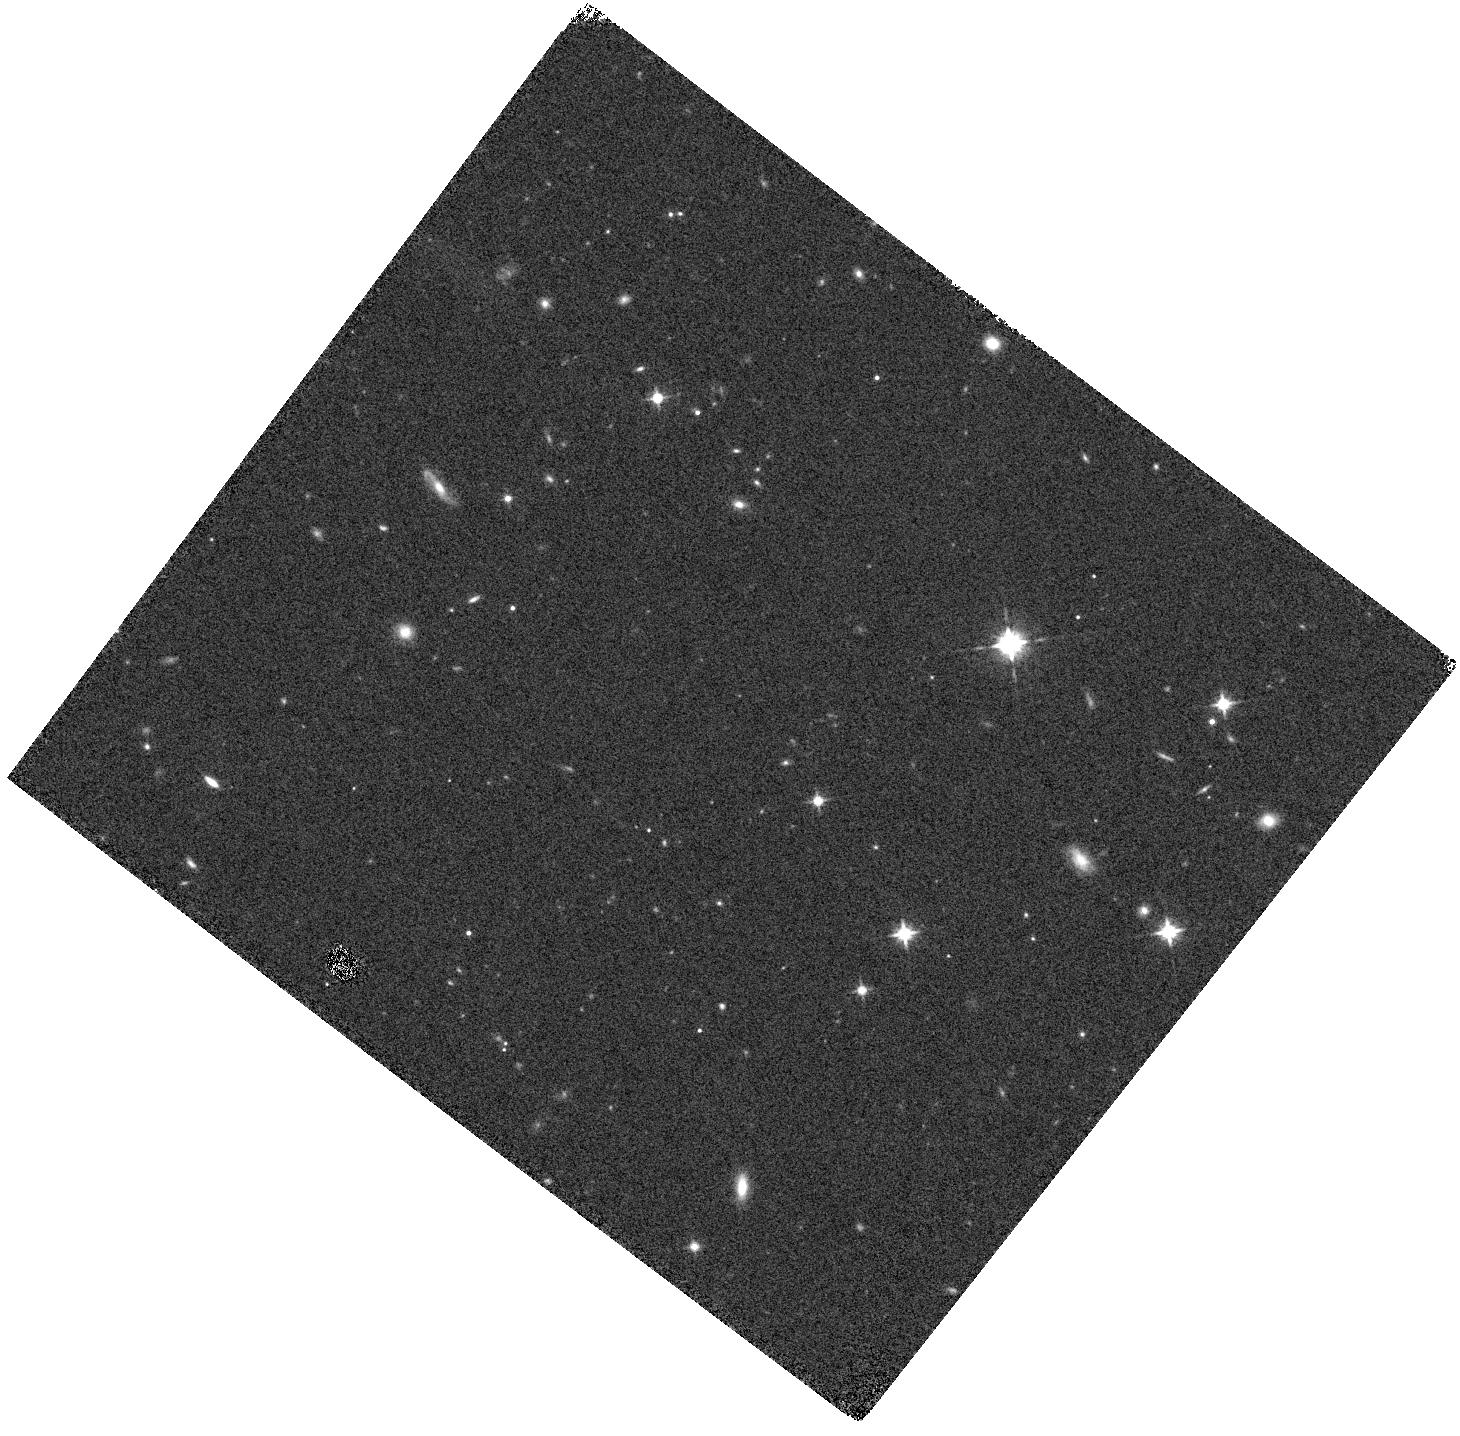
Target: UVISTA-Y-6. Instrument: WFC3/IR. Filter: F125W. Exposure: 8 min. Observation ID: hst_14895_03_wfc3_ir_f125w_iddu03

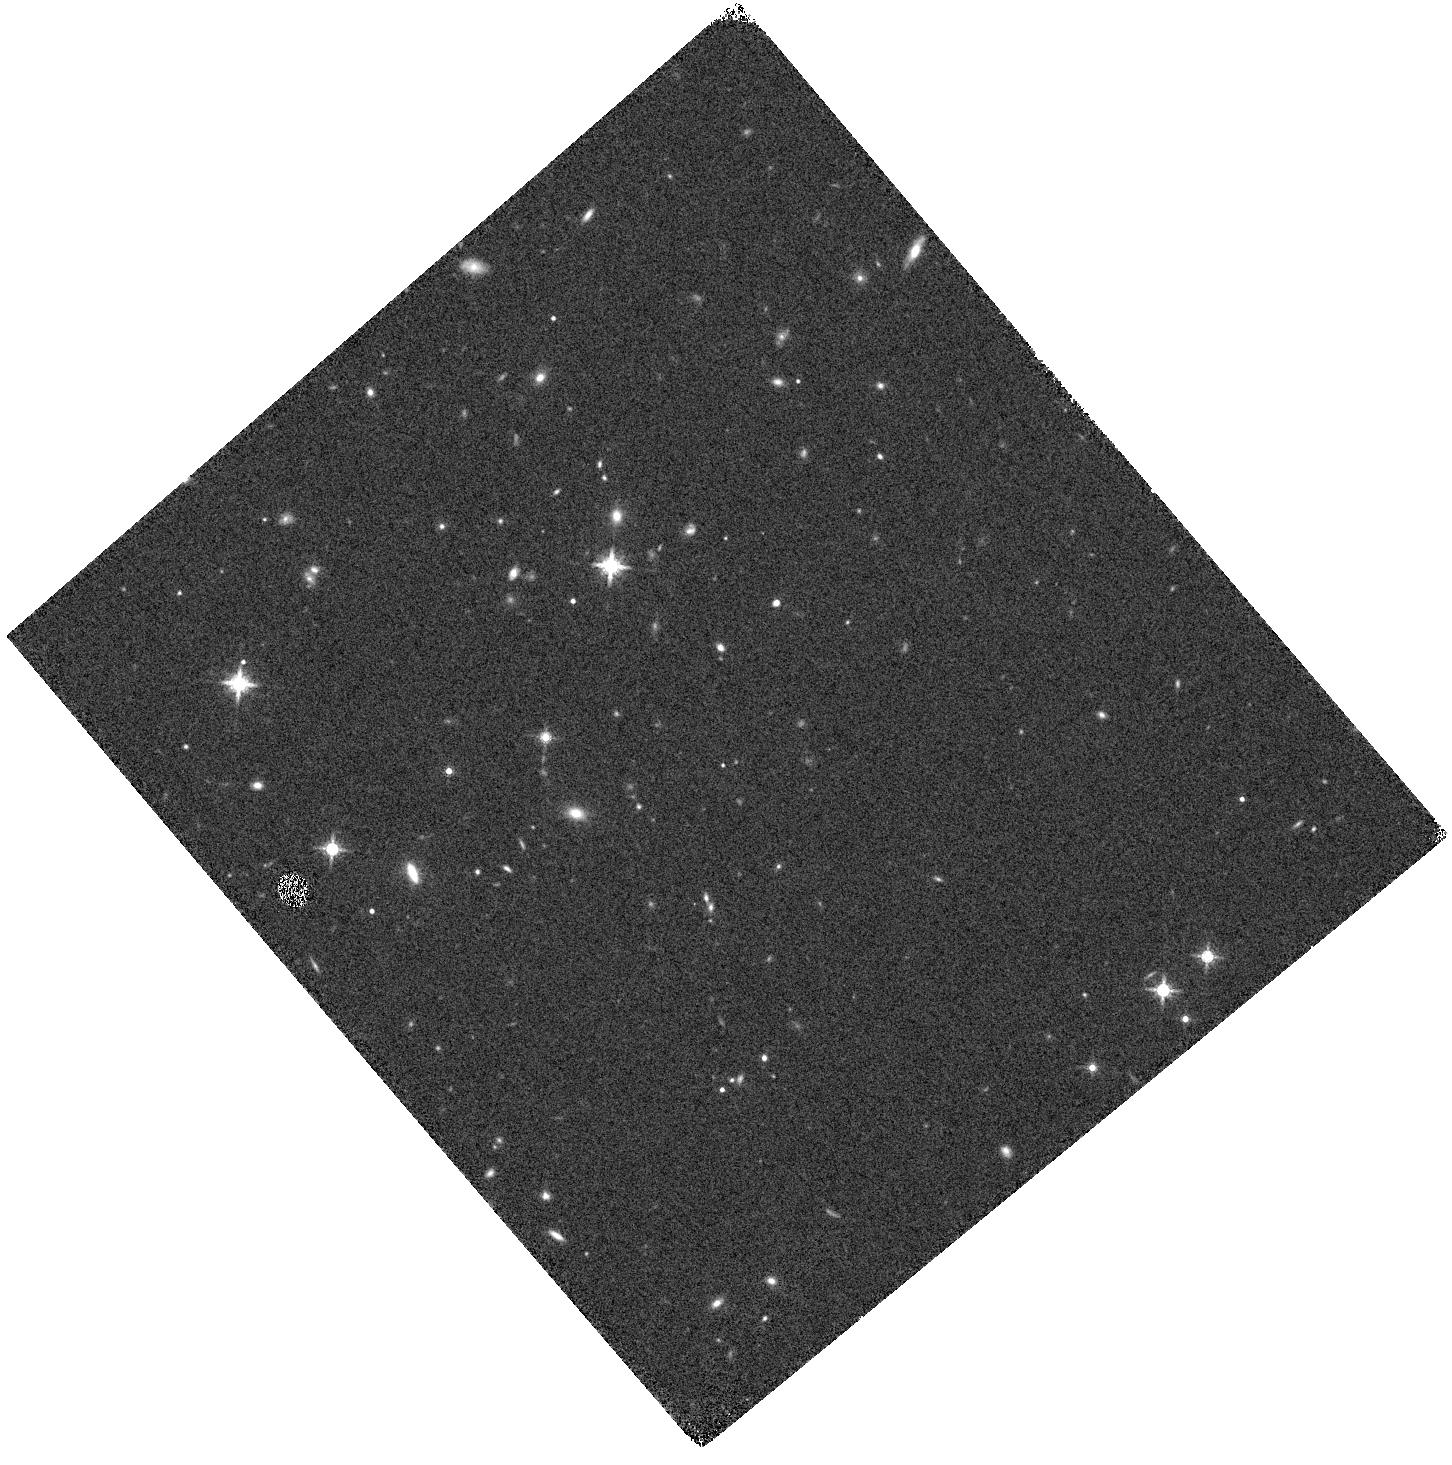
Target: UVISTA-J-1. Instrument: WFC3/IR. Filter: F160W. Exposure: 7 min. Observation ID: hst_14895_04_wfc3_ir_f160w_iddu04

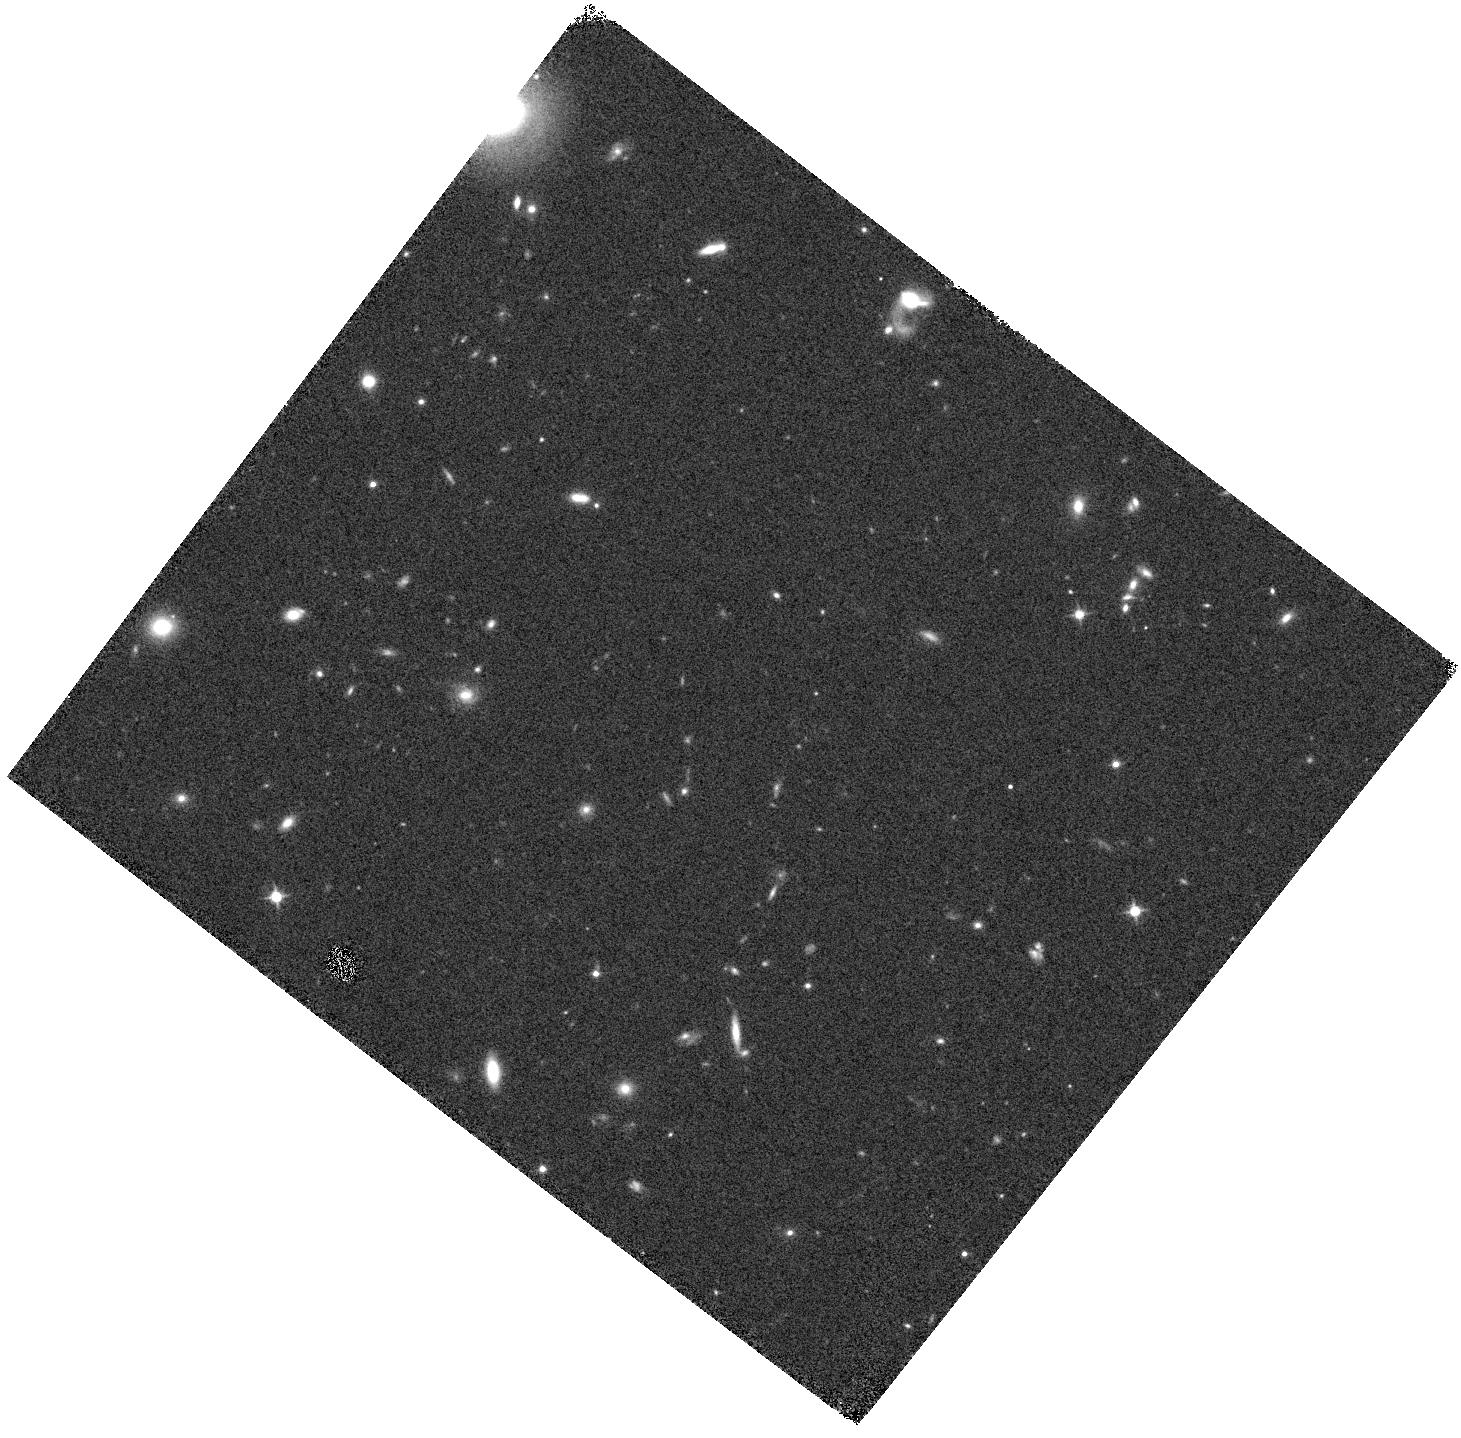
Target: UVISTA-Y-1. Instrument: WFC3/IR. Filter: F125W. Exposure: 8 min. Observation ID: hst_14895_01_wfc3_ir_f125w_iddu01

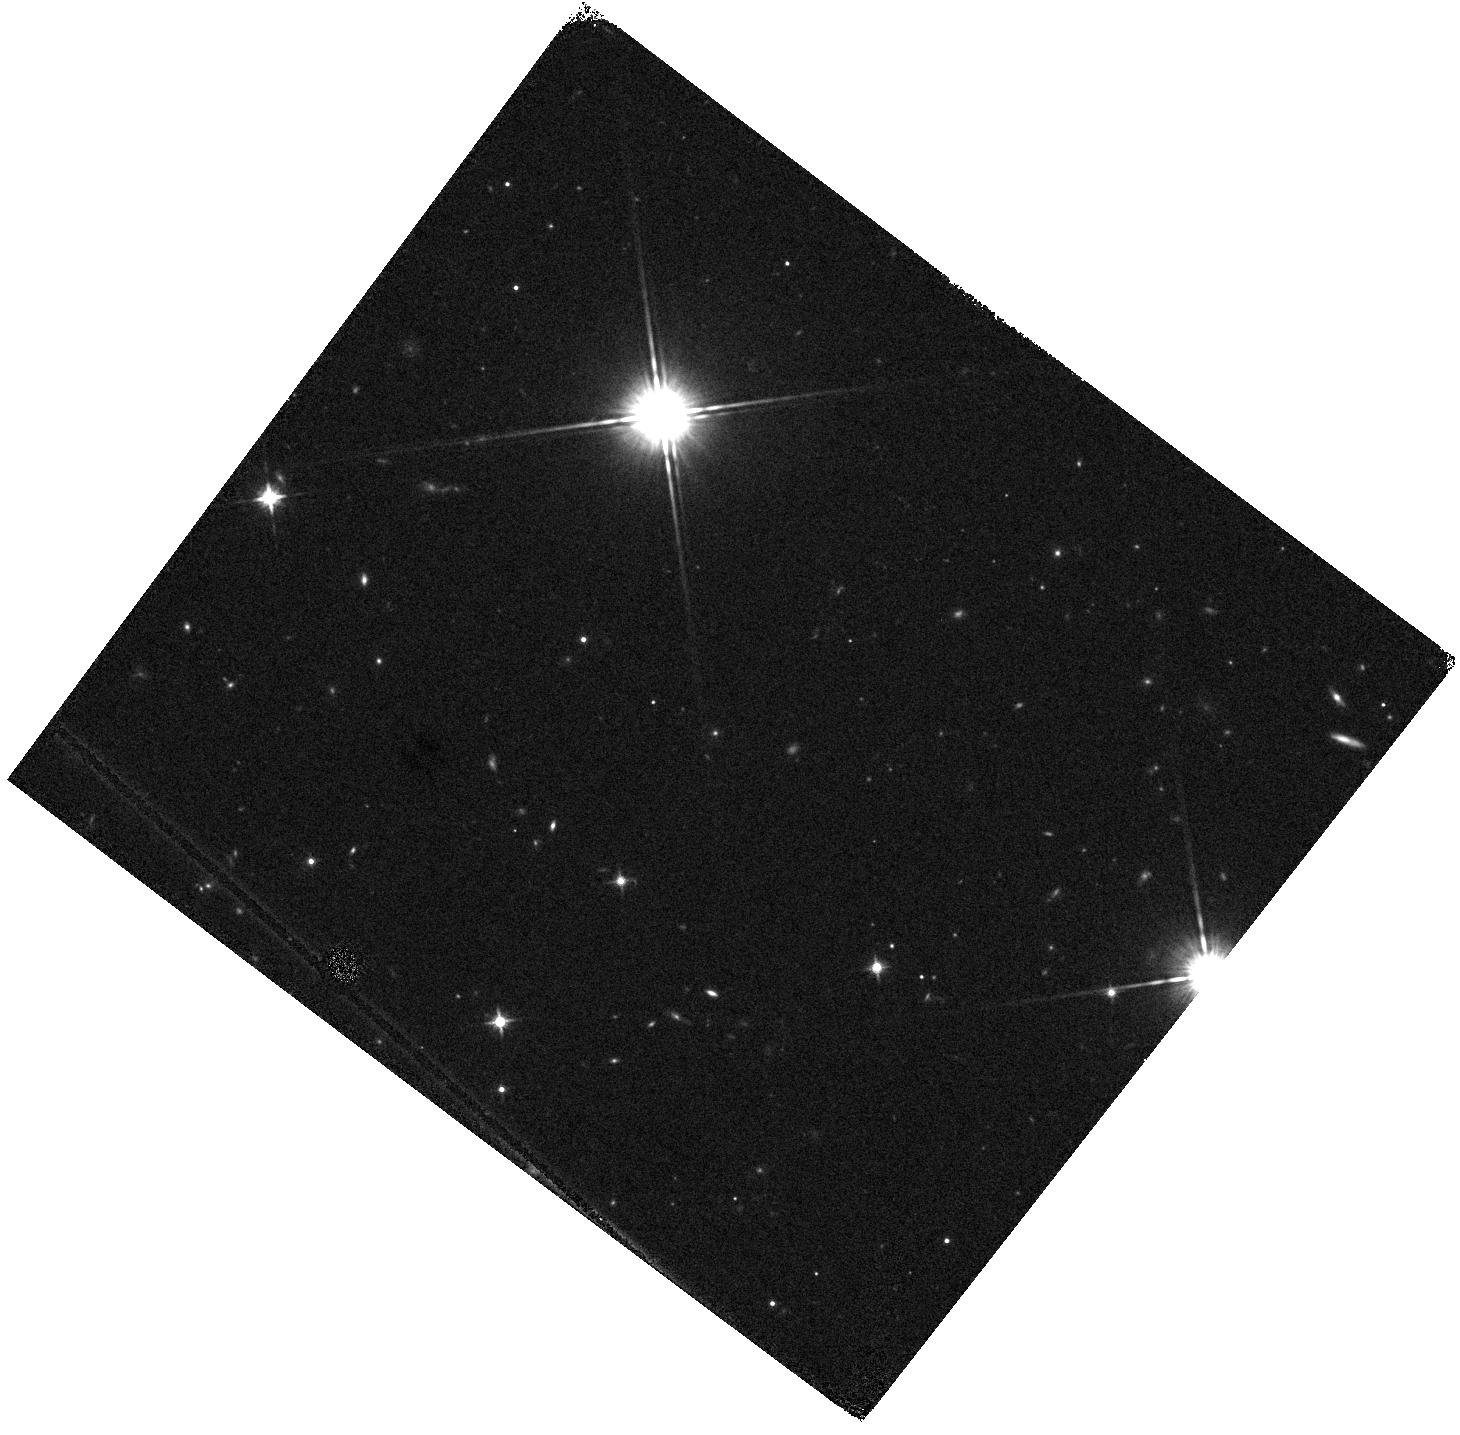
Target: UVISTA-J-2-PVD. Instrument: WFC3/IR. Filter: F125W. Exposure: 8 min. Observation ID: hst_14895_05_wfc3_ir_f125w_iddu05

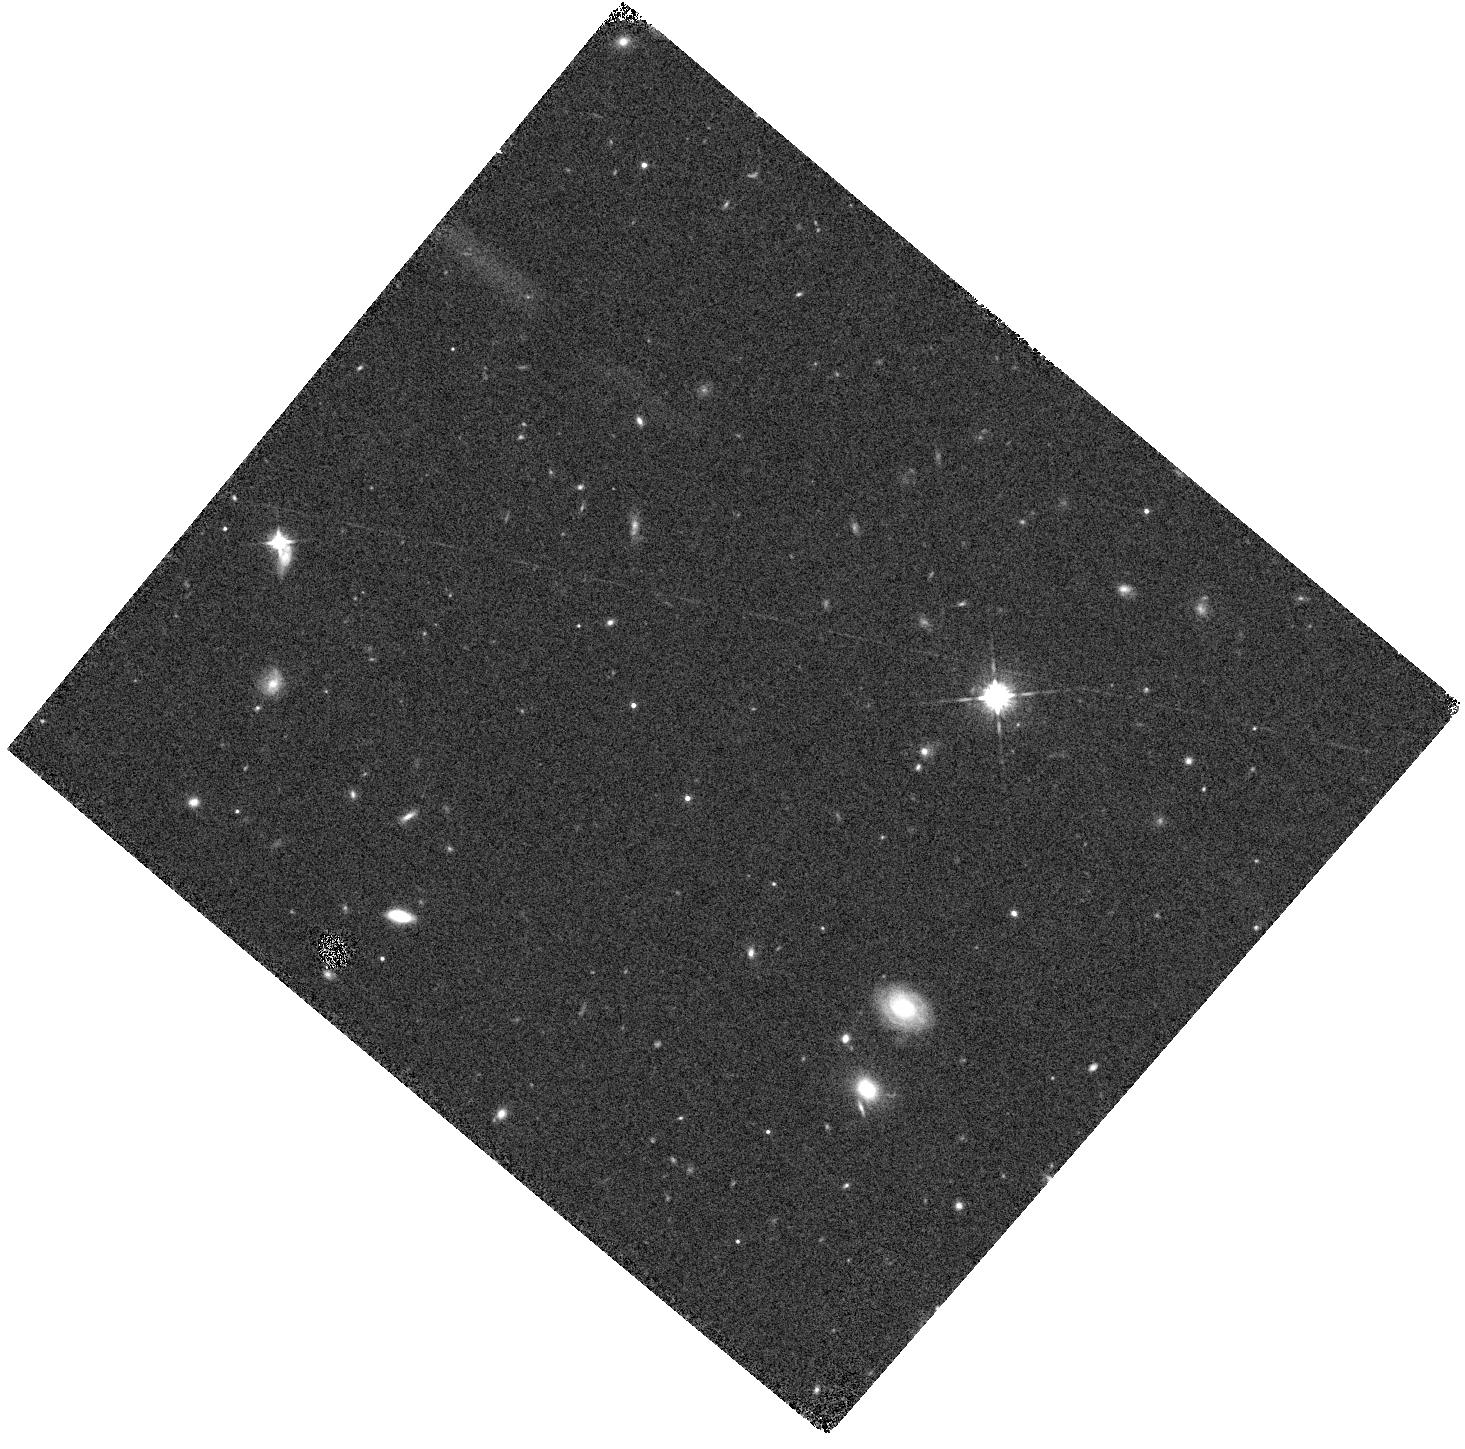
Target: UVISTA-Y-5-PVD. Instrument: WFC3/IR. Filter: F125W. Exposure: 8 min. Observation ID: hst_14895_02_wfc3_ir_f125w_iddu02

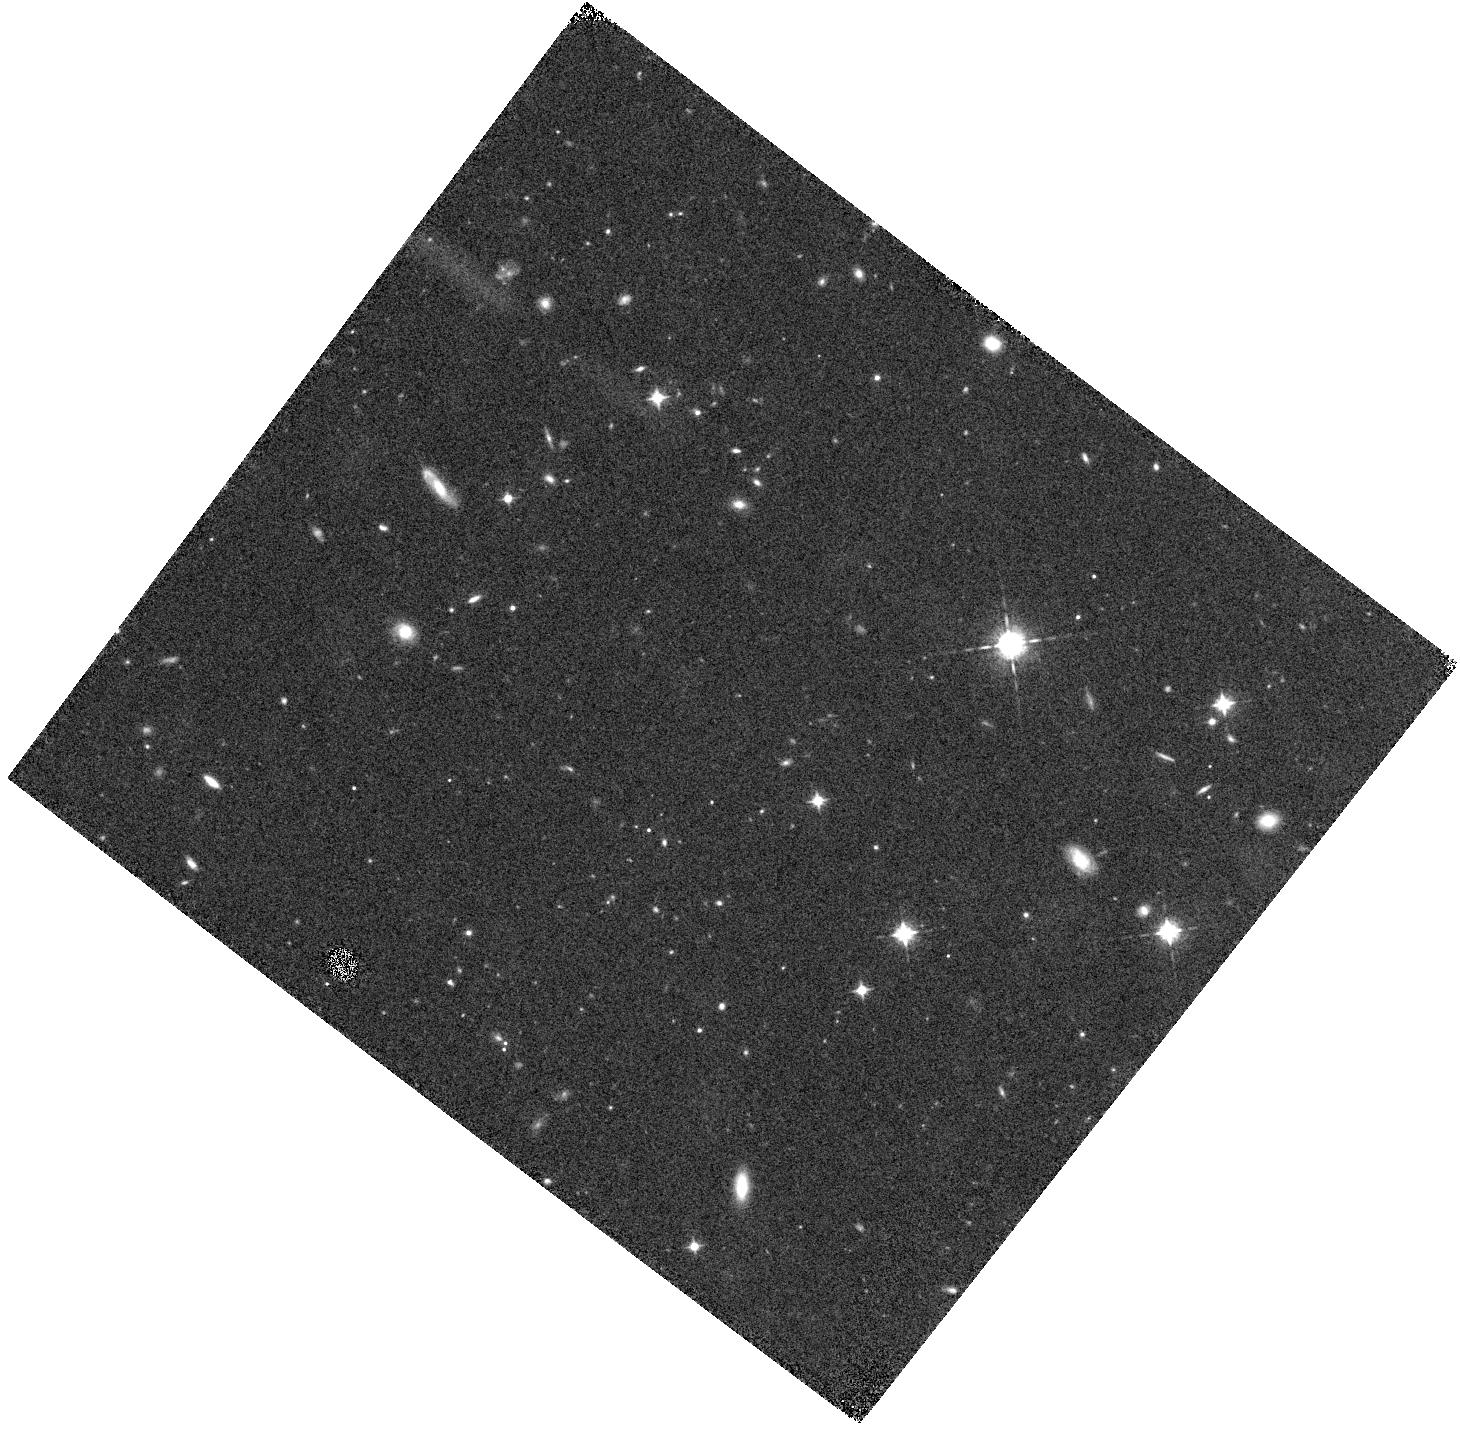
Target: UVISTA-Y-6. Instrument: WFC3/IR. Filter: F098M. Exposure: 25 min. Observation ID: hst_14895_03_wfc3_ir_f098m_iddu03

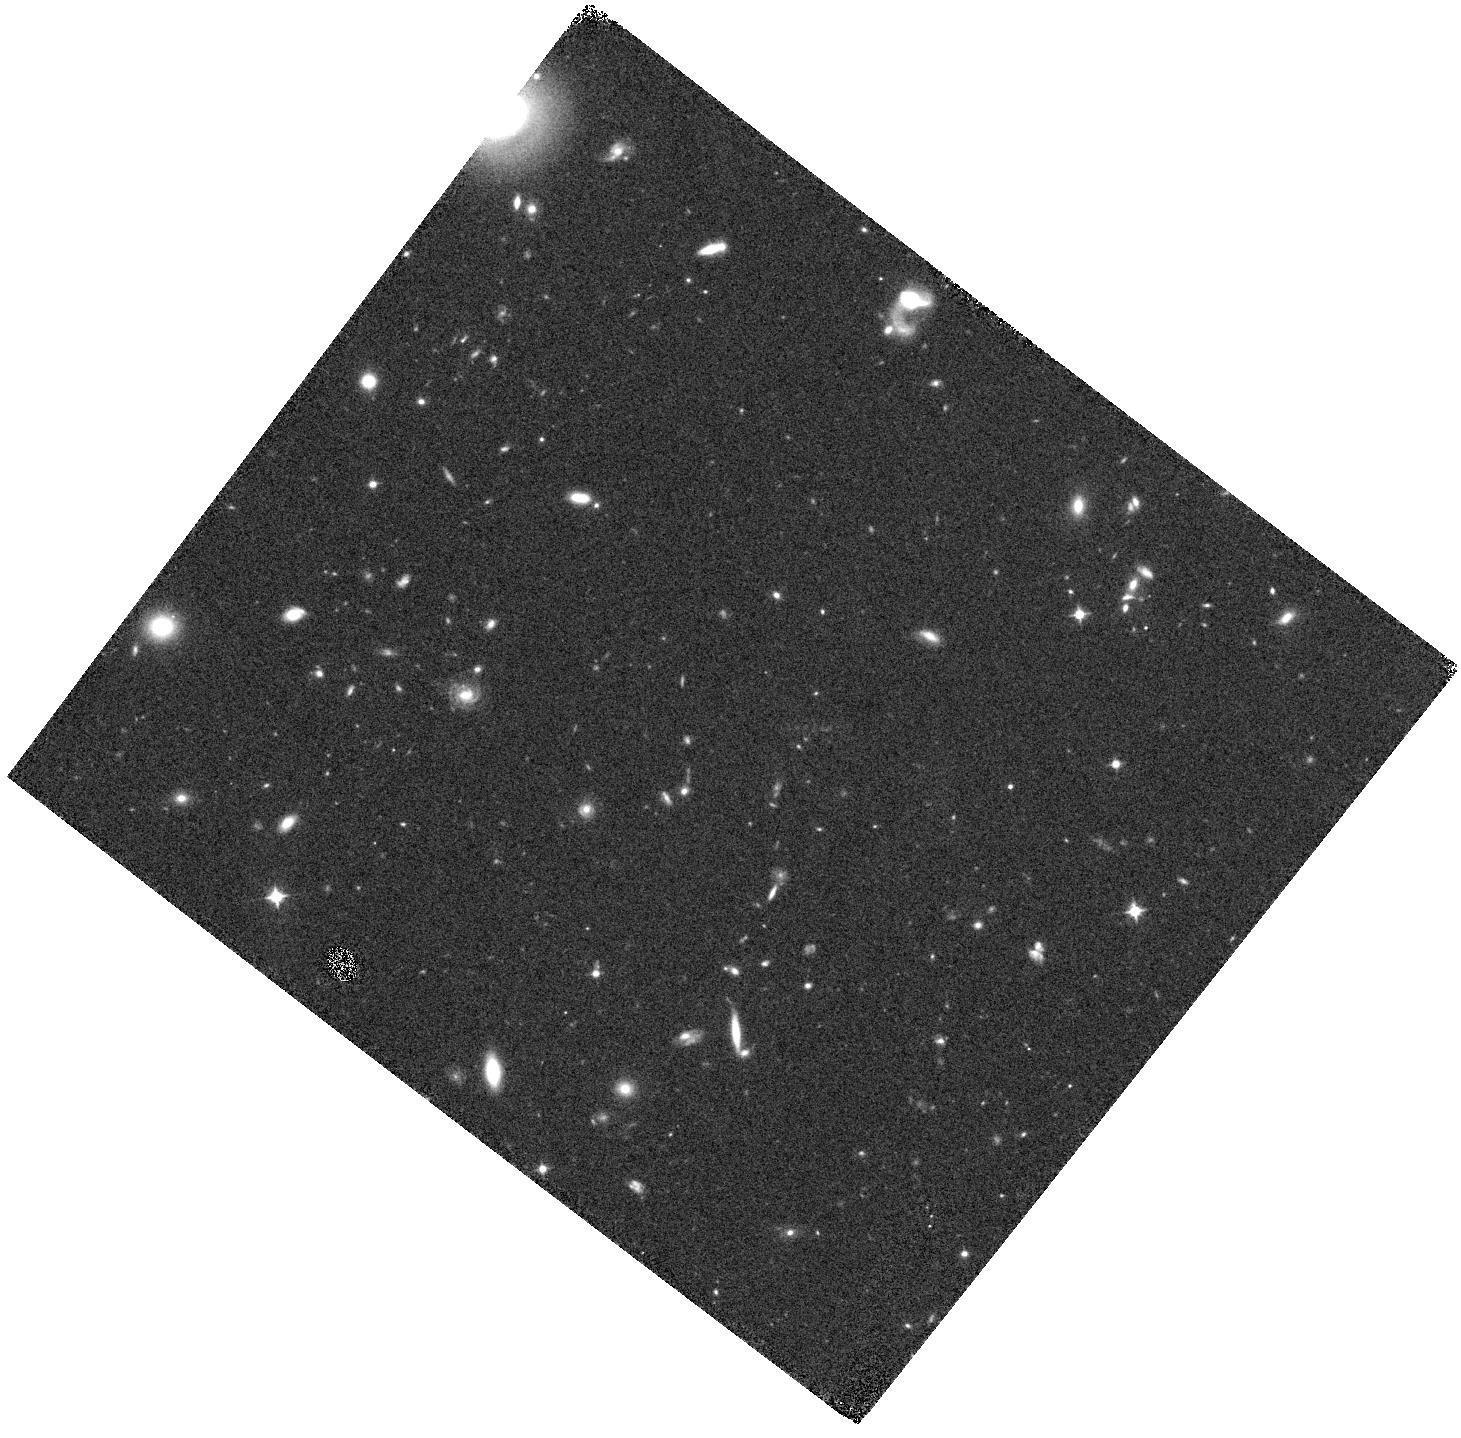
Target: UVISTA-Y-1. Instrument: WFC3/IR. Filter: F098M. Exposure: 25 min. Observation ID: hst_14895_01_wfc3_ir_f098m_iddu01

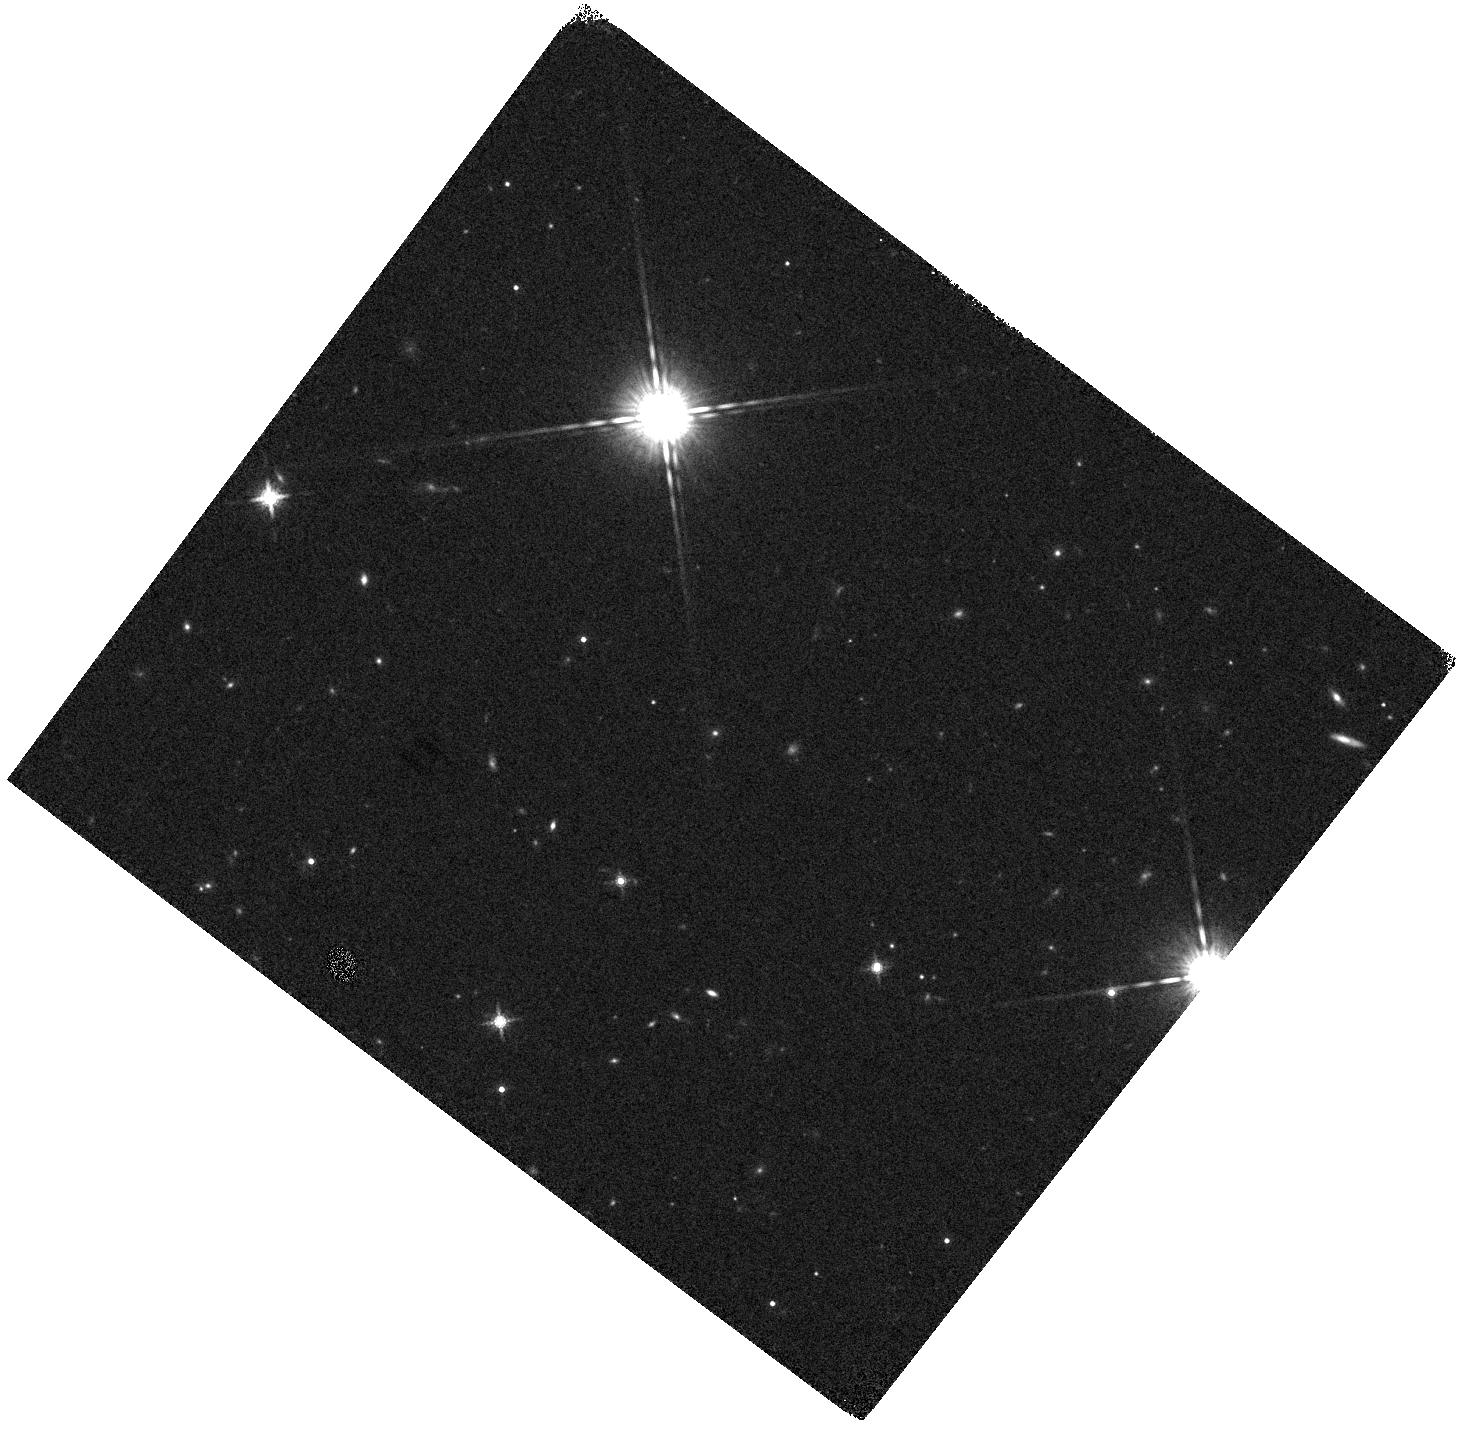
Target: UVISTA-J-2-PVD. Instrument: WFC3/IR. Filter: F160W. Exposure: 7 min. Observation ID: hst_14895_05_wfc3_ir_f160w_iddu05

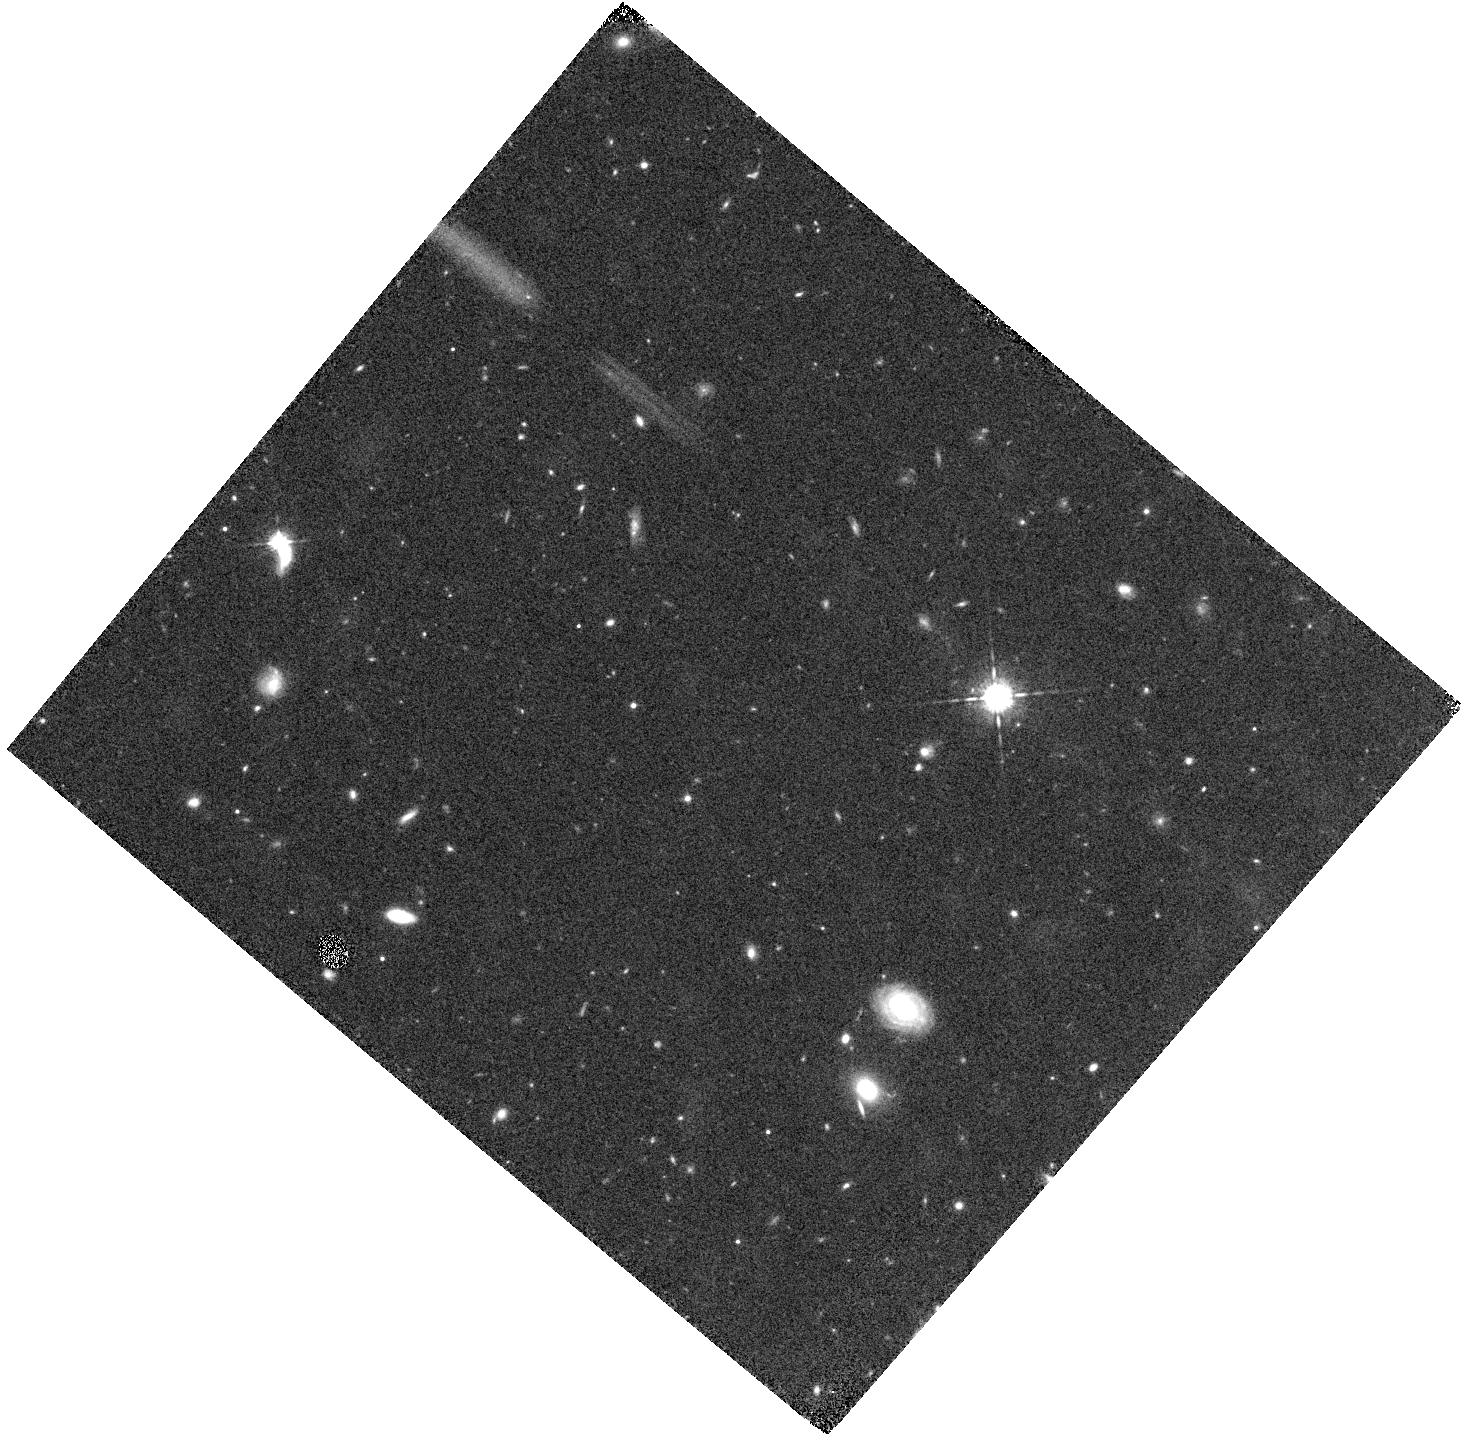
Target: UVISTA-Y-5-PVD. Instrument: WFC3/IR. Filter: F098M. Exposure: 25 min. Observation ID: hst_14895_02_wfc3_ir_f098m_iddu02

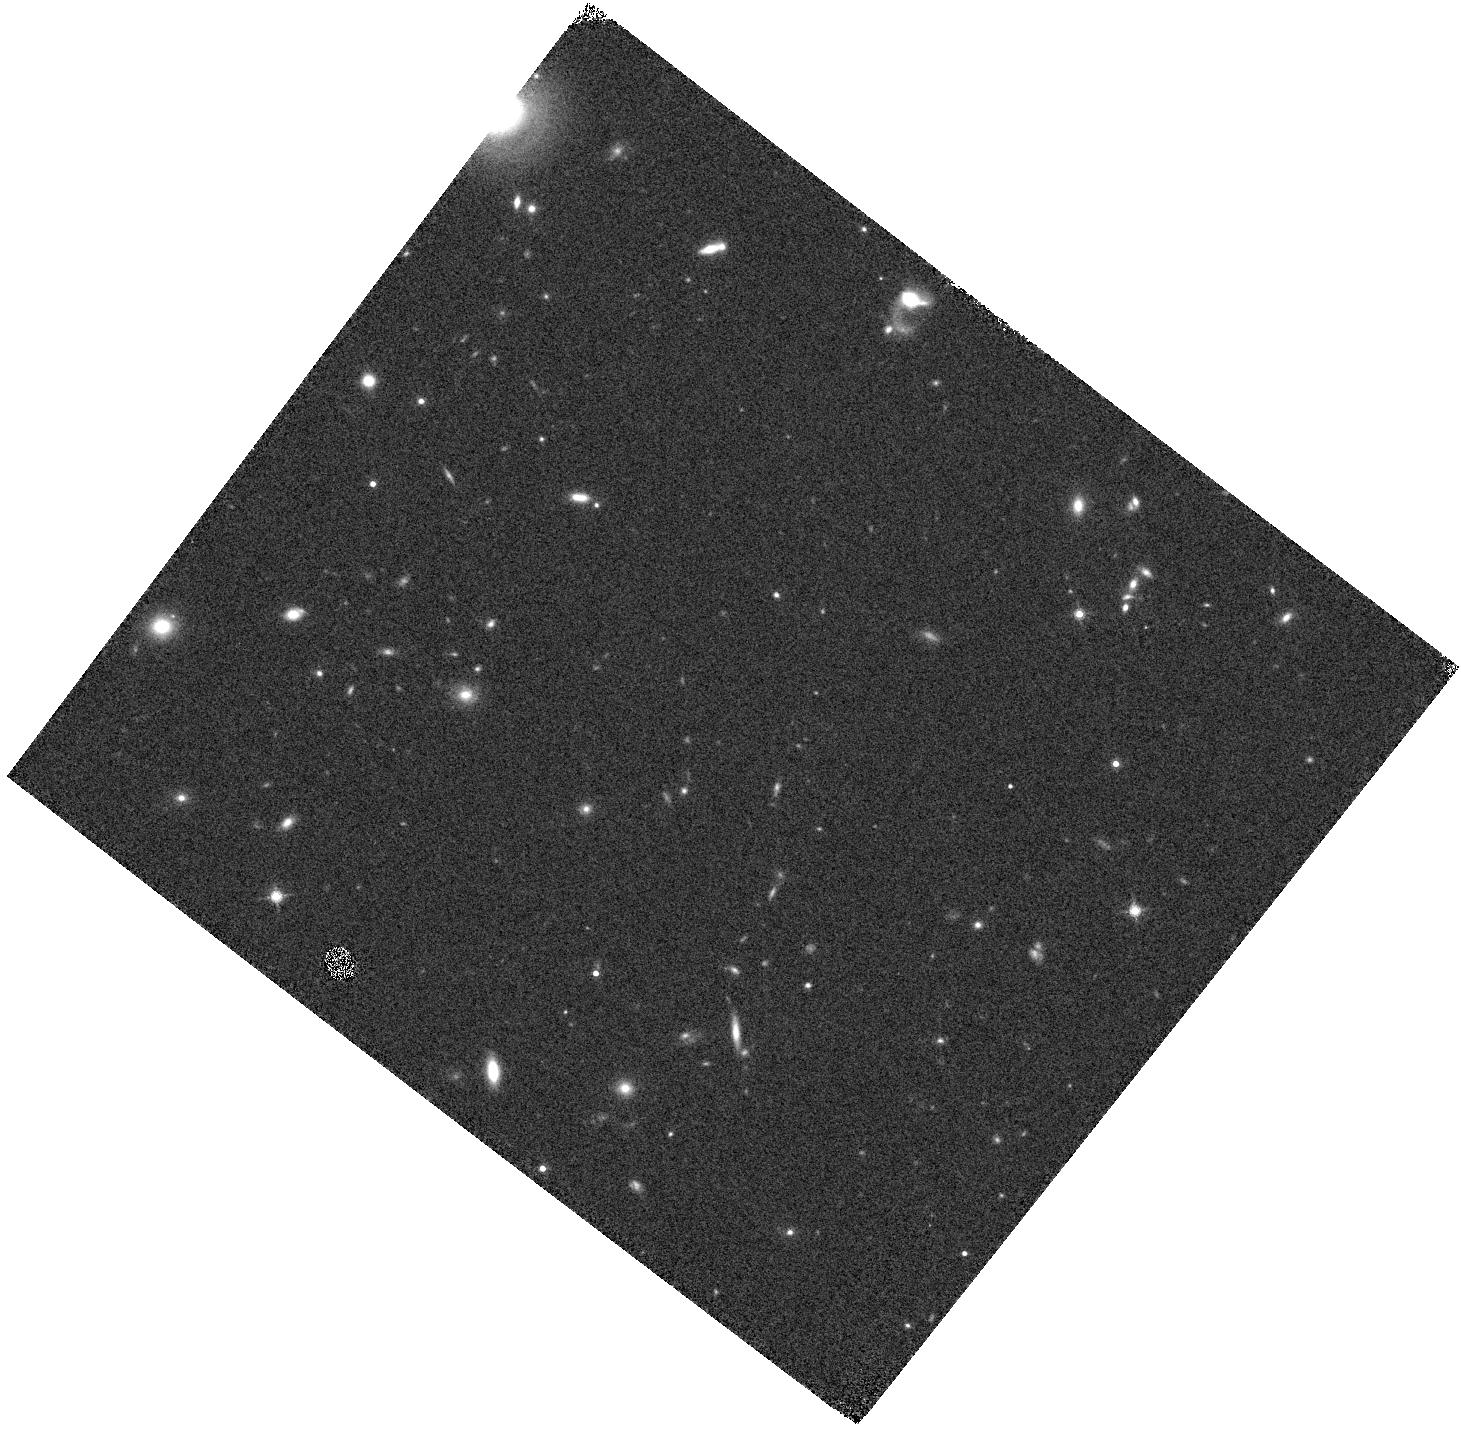
Target: UVISTA-Y-1. Instrument: WFC3/IR. Filter: F160W. Exposure: 7 min. Observation ID: hst_14895_01_wfc3_ir_f160w_iddu01

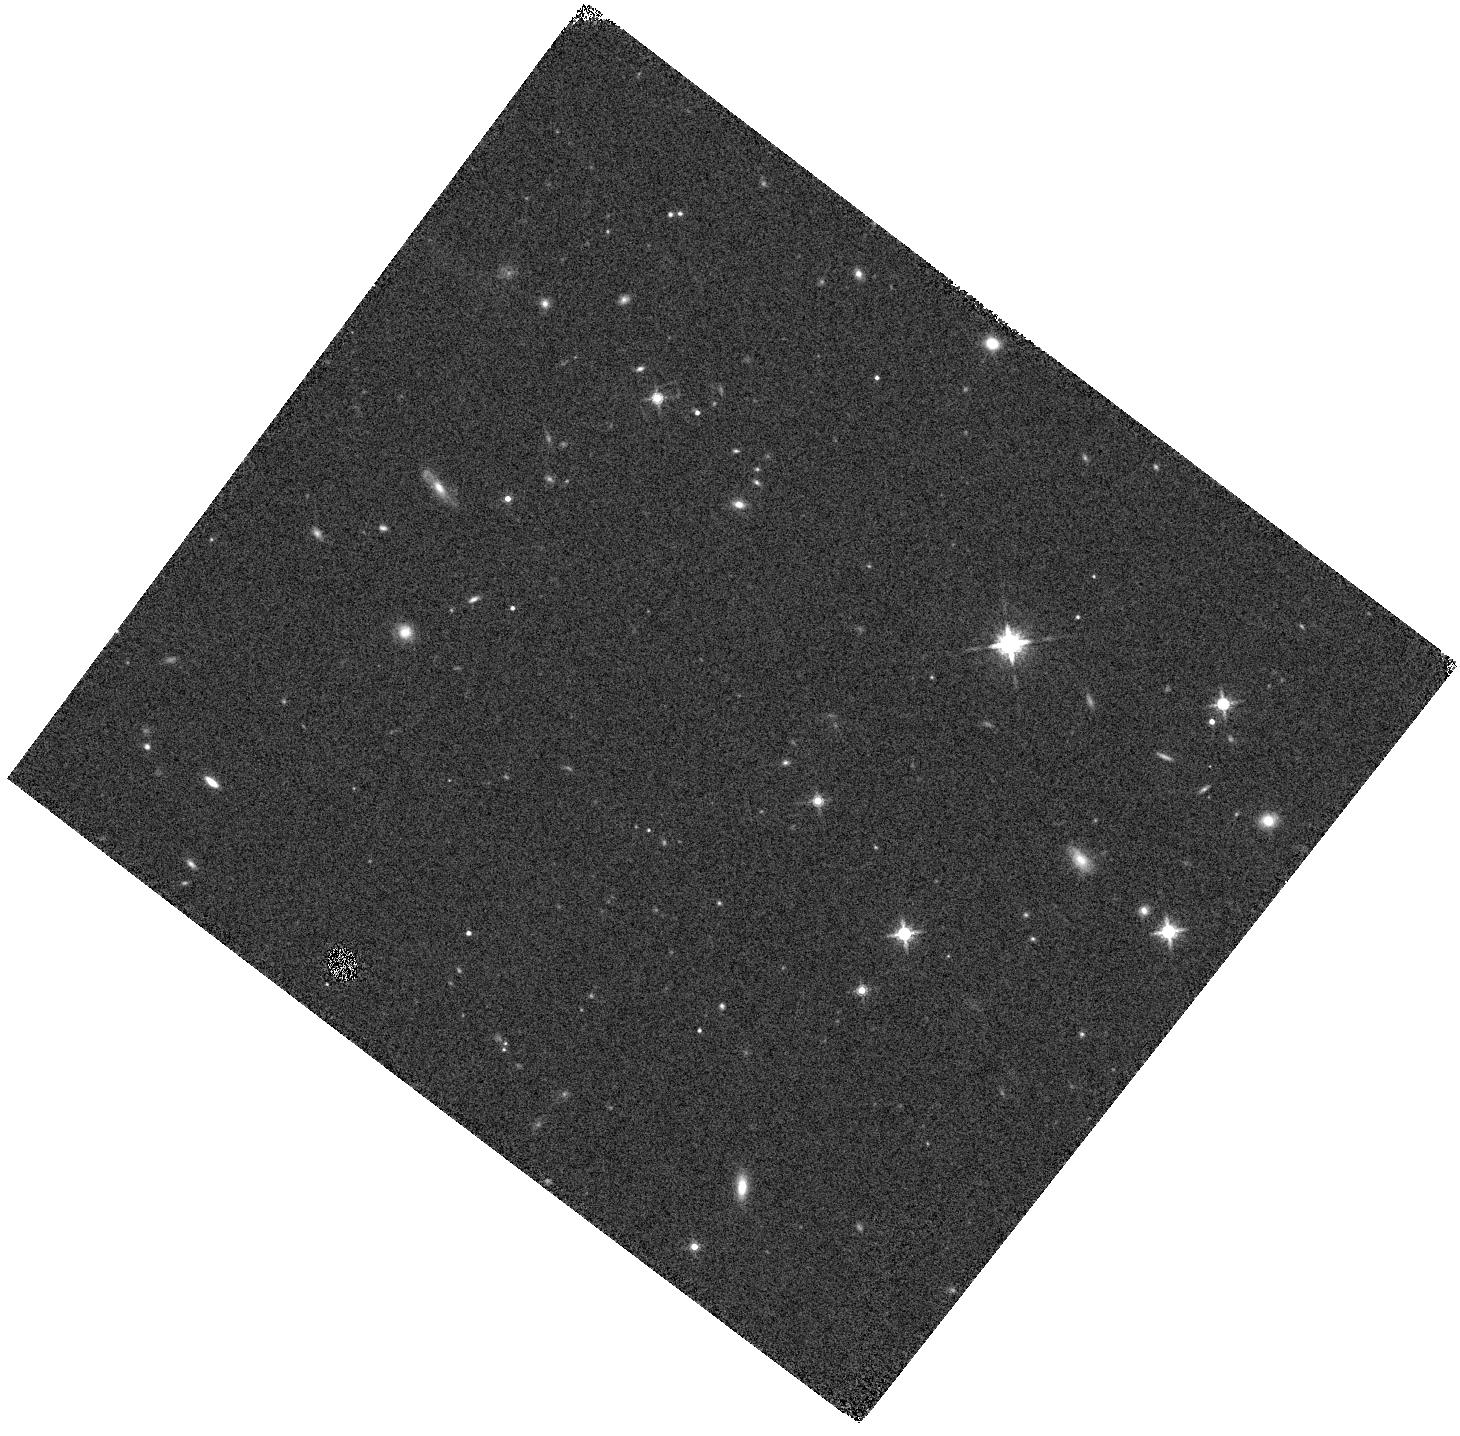
Target: UVISTA-Y-6. Instrument: WFC3/IR. Filter: F160W. Exposure: 7 min. Observation ID: hst_14895_03_wfc3_ir_f160w_iddu03

Confirmation of ultra-luminous z~9 galaxies (PI: Bouwens, Rychard)

We propose to confirm the robustness of 5 ultrabright (24.2 < H < 25.0) candidate galaxies at redshift z = 8.5 - 9.5. The sources were unexpectedly found over the wide area (~ 1sq degree) groundbased UltraVISTA near-infrared survey. If these are truly ultraluminous galaxies at z~9 then the UV luminosity function has a power-law-like shape at very early times rather than the familiar Schechter function at lower redshift. This information places strong constraints on models for feedback and duty cycles in the earliest phases of galaxy formation during the epoch of reionization. In addition, the confirmation of a population of ultra-bright sources impacts survey strategies for JWST in 2017, while providing compelling targets for early cycle JWST studies. Given how little is known about the brightest, most massive galaxies at z~9 we propose to immediately verify or reject these candidates in this Mid Cycle, before targeting them with deep dedicated observations in HST cycle 25.